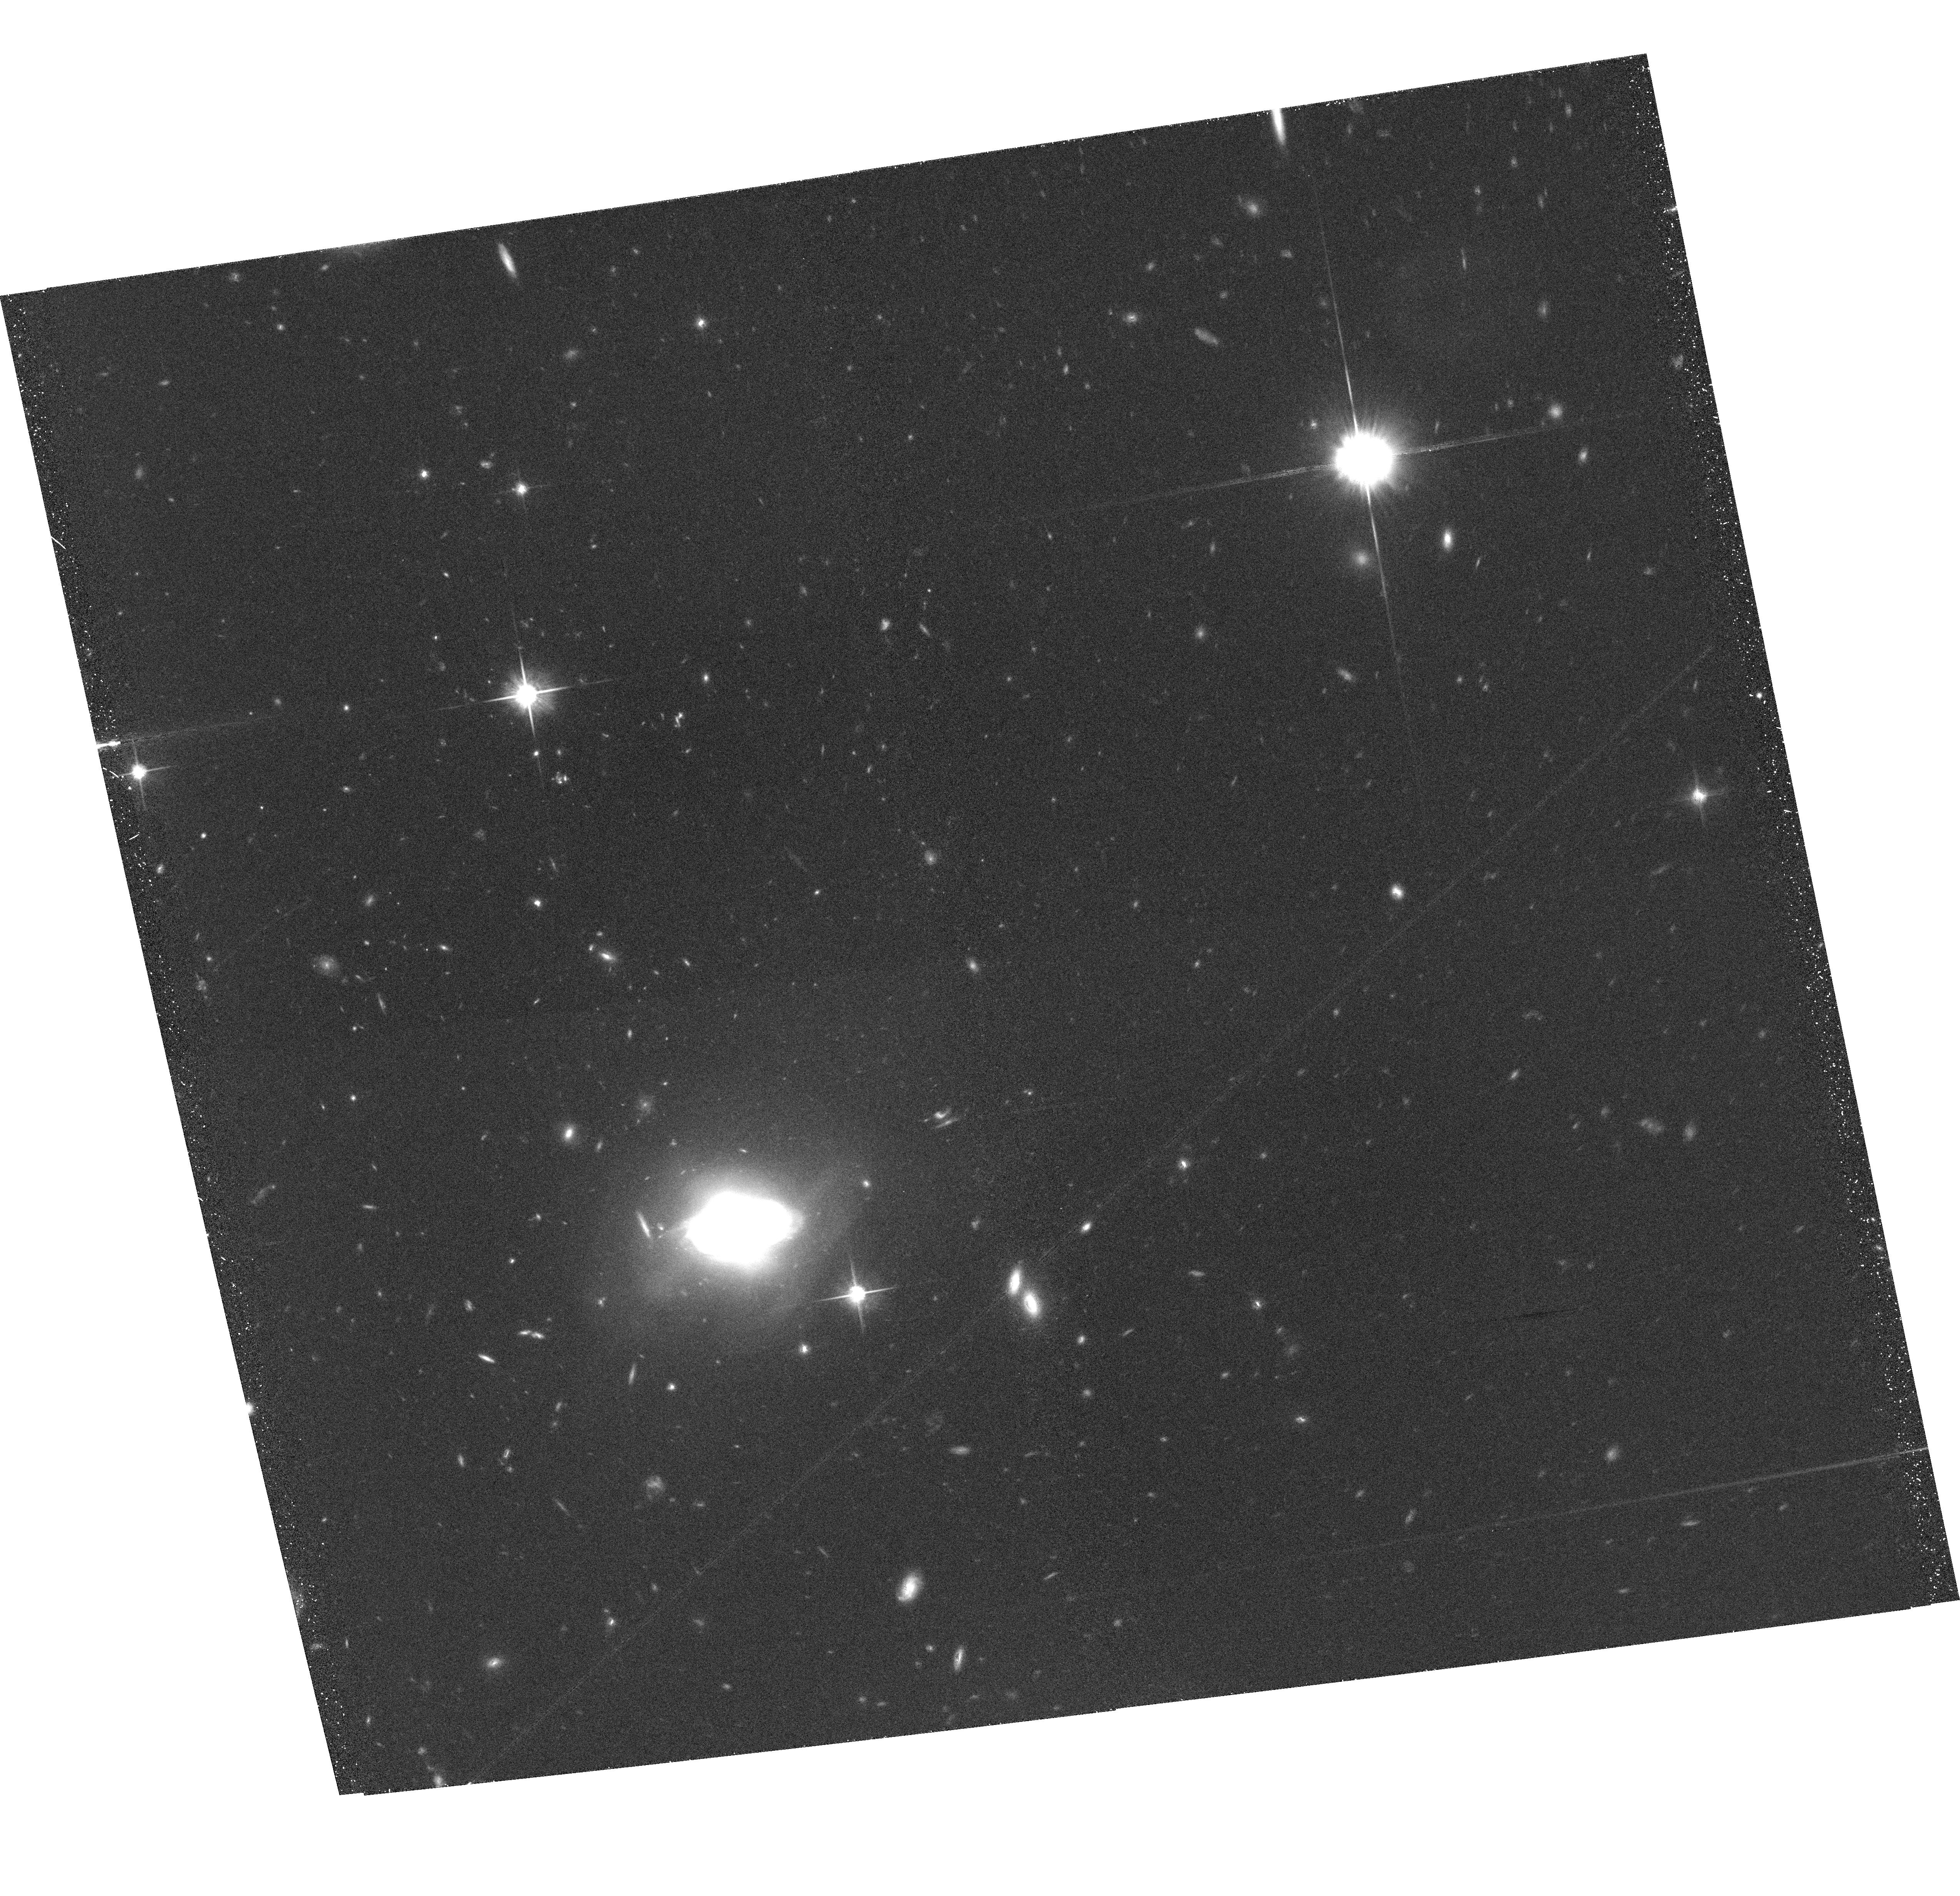
Target: COSMOS38-01. Instrument: ACS/WFC. Filter: F814W. Exposure: 34 min. Observation ID: hst_10092_1j_acs_wfc_f814w_j8xi1j

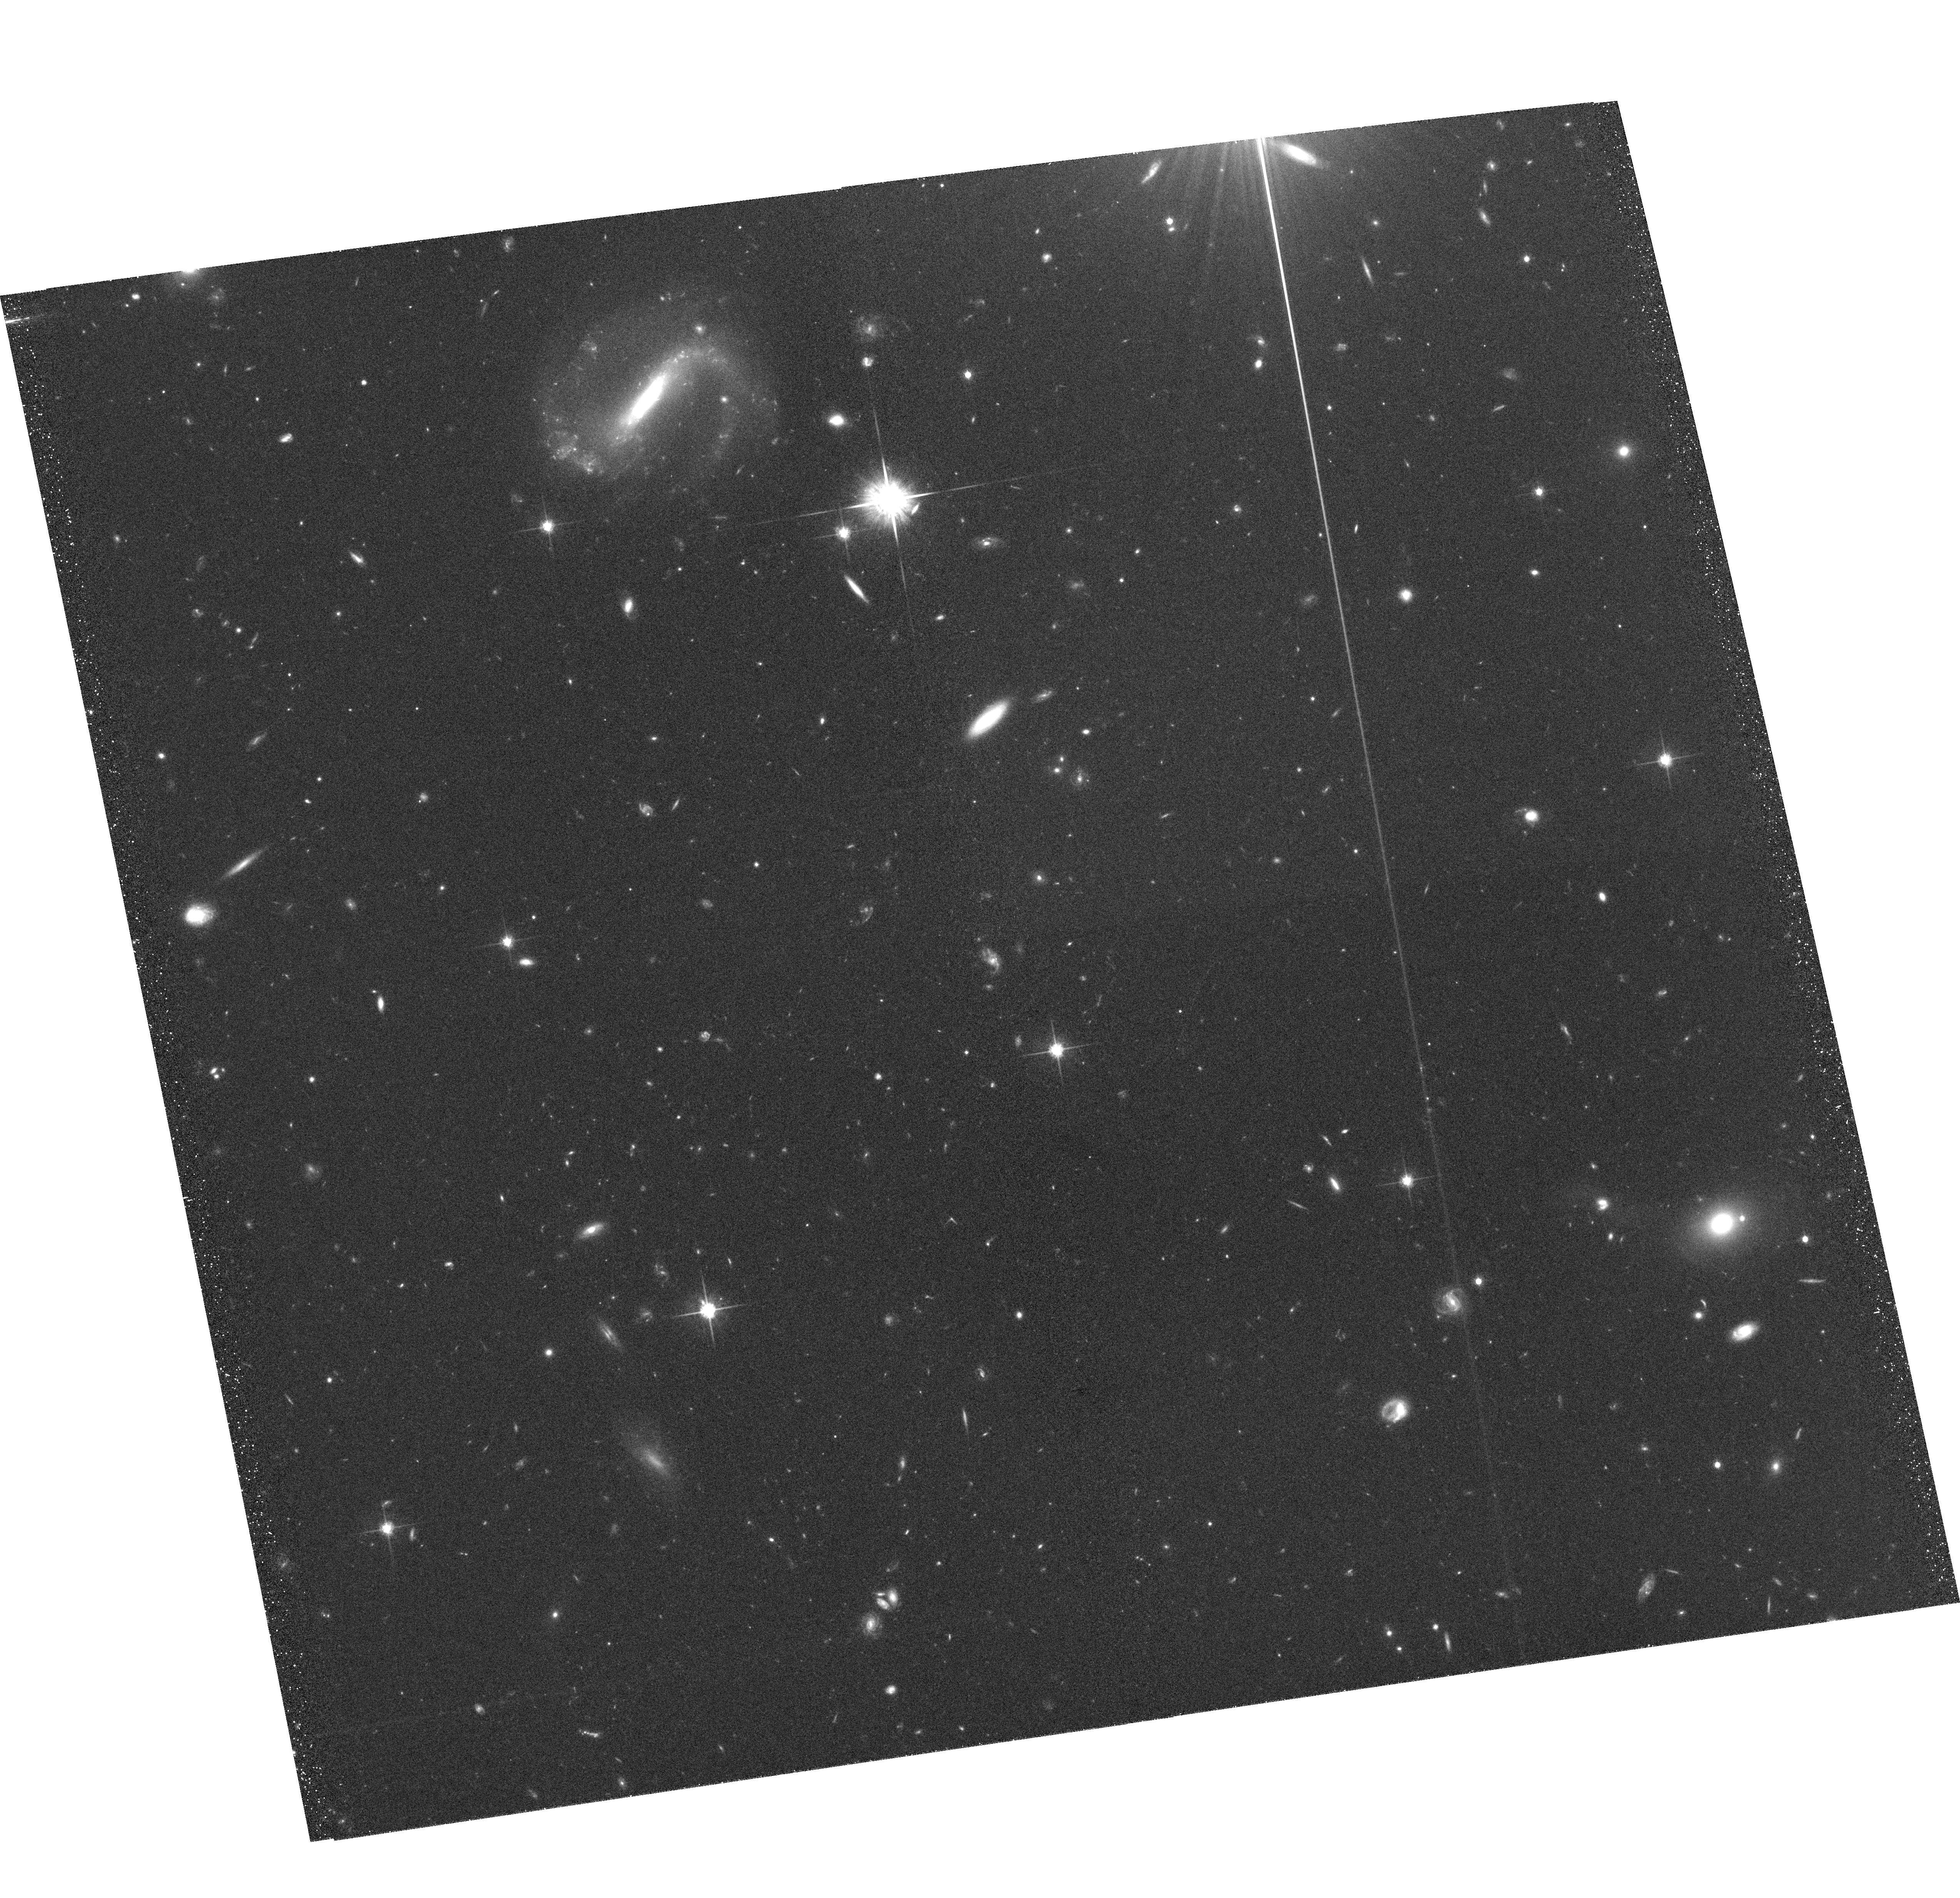
Target: COSMOS12-09. Instrument: ACS/WFC. Filter: F814W. Exposure: 34 min. Observation ID: hst_10092_4c_acs_wfc_f814w_j8xi4c

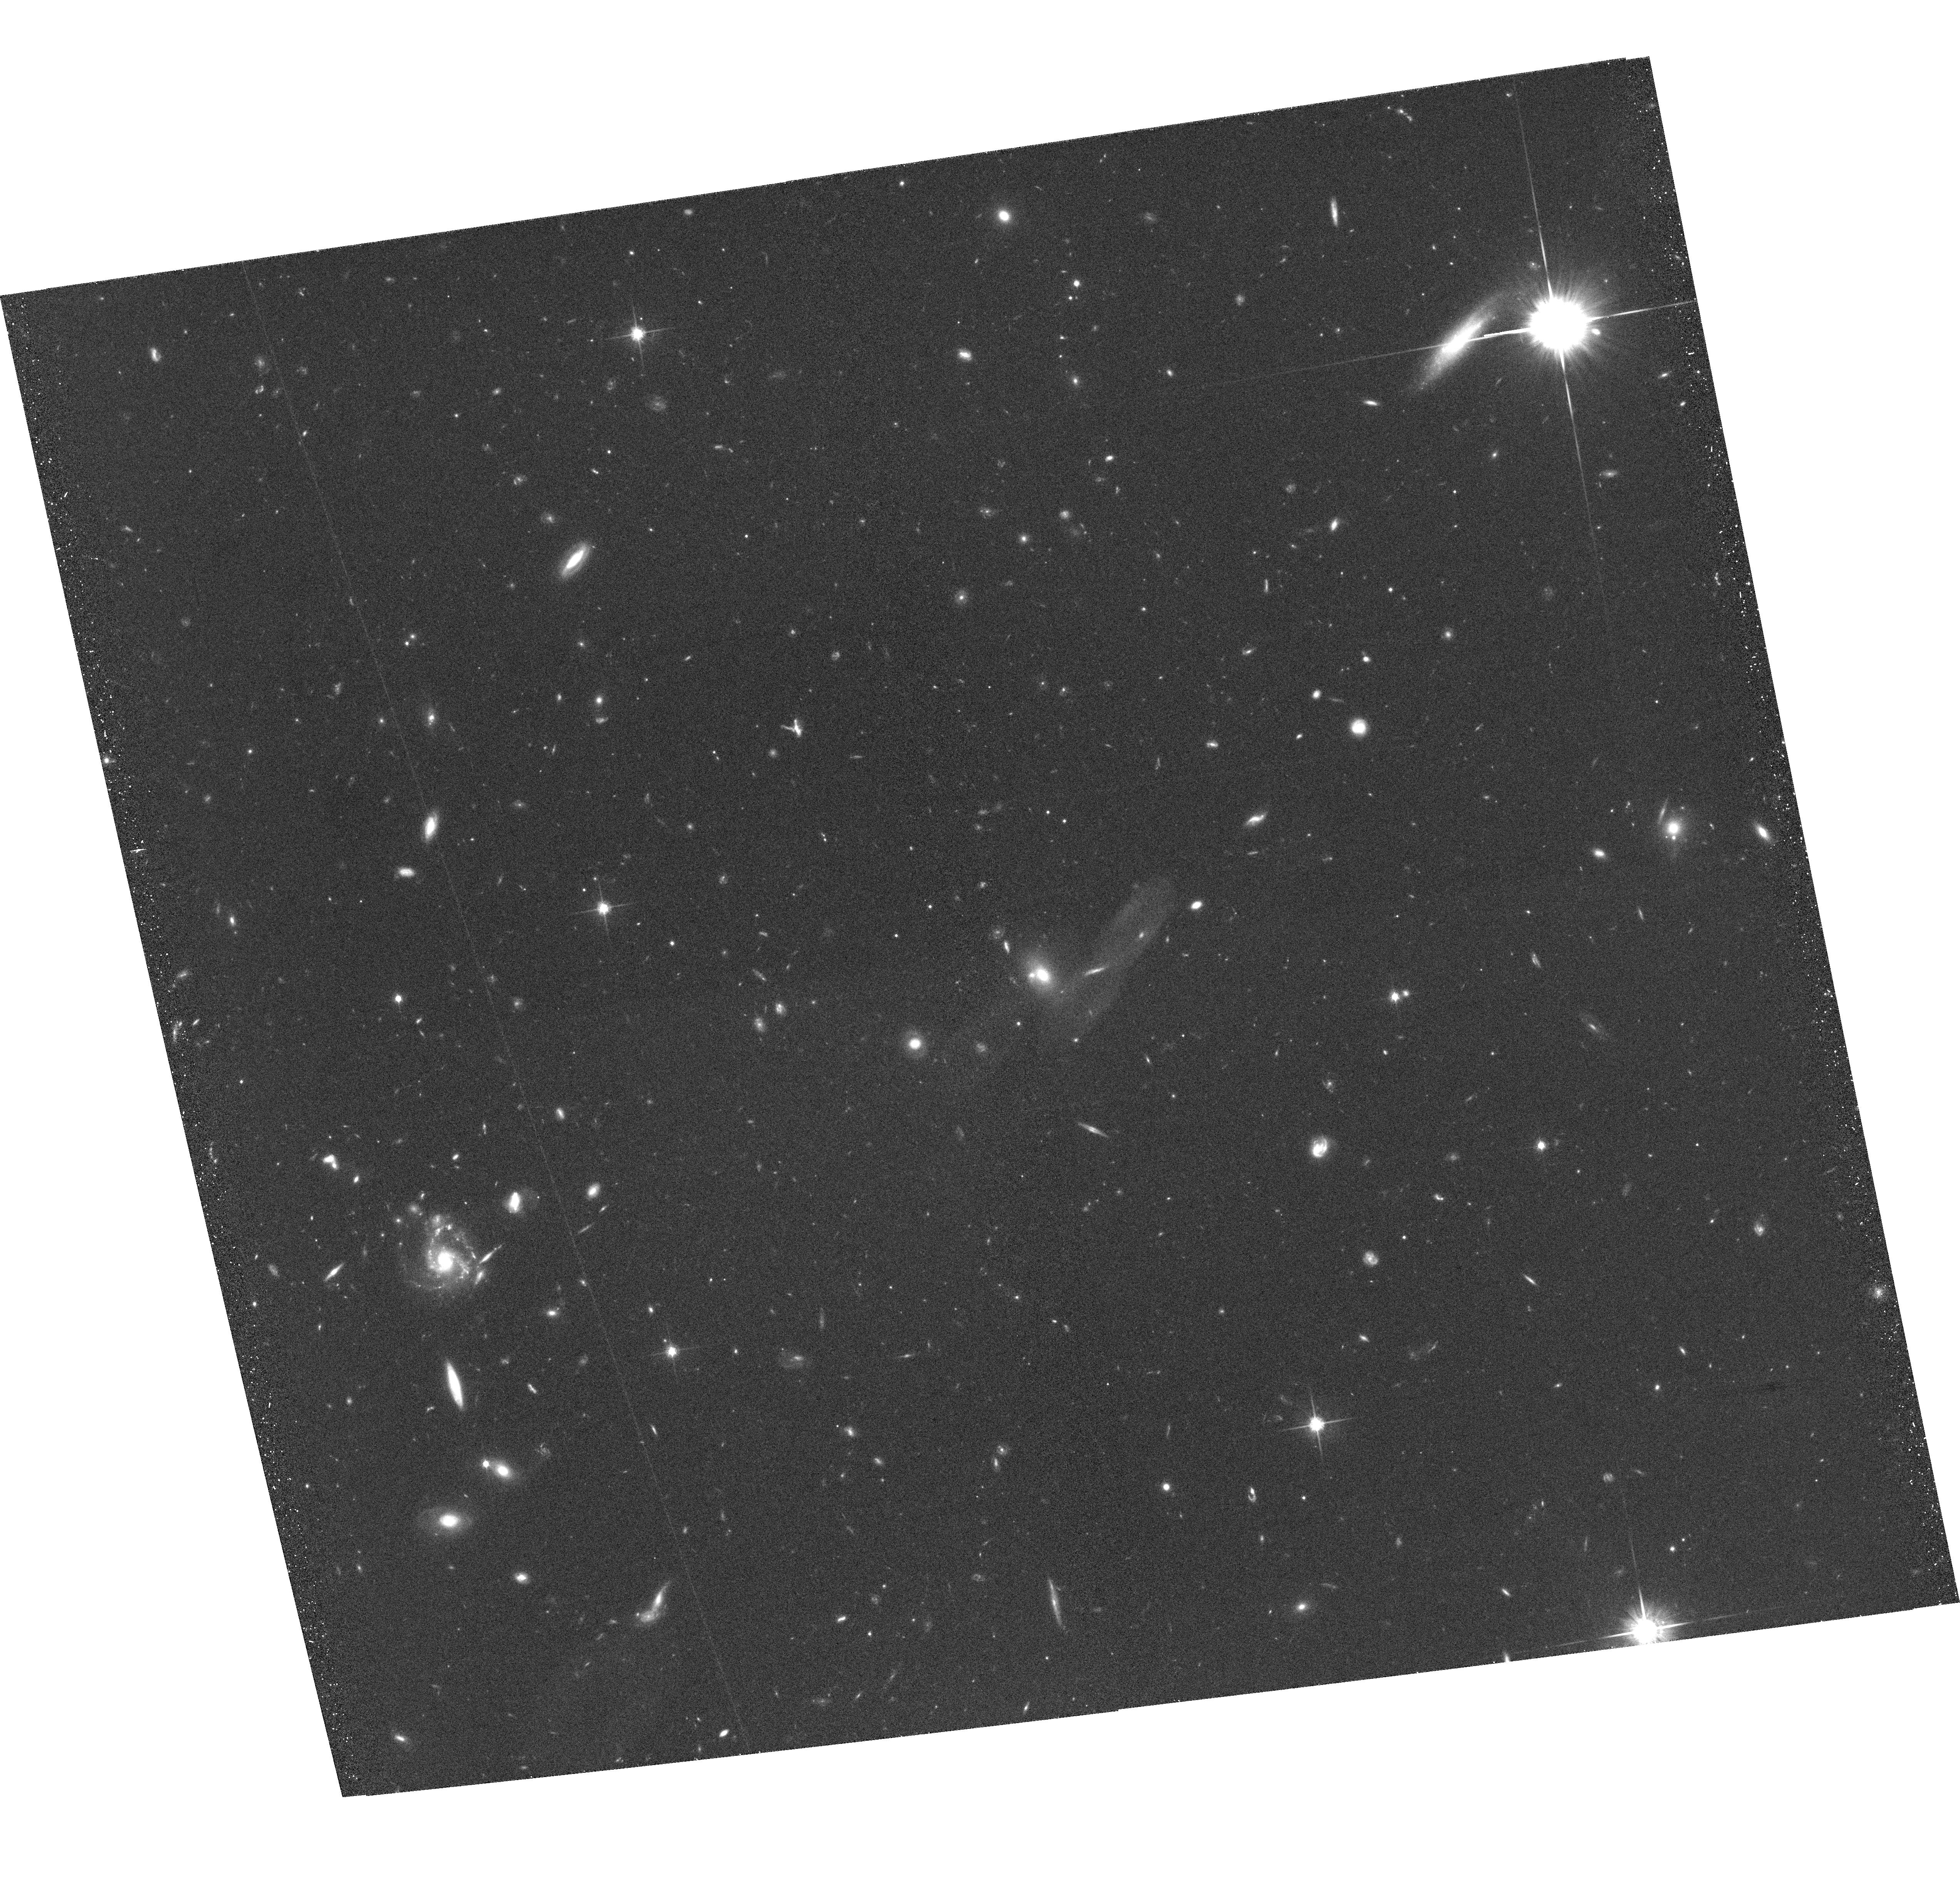
Target: COSMOS40-15. Instrument: ACS/WFC. Filter: F814W. Exposure: 42 min. Observation ID: hst_10092_9s_acs_wfc_f814w_j8xi9s

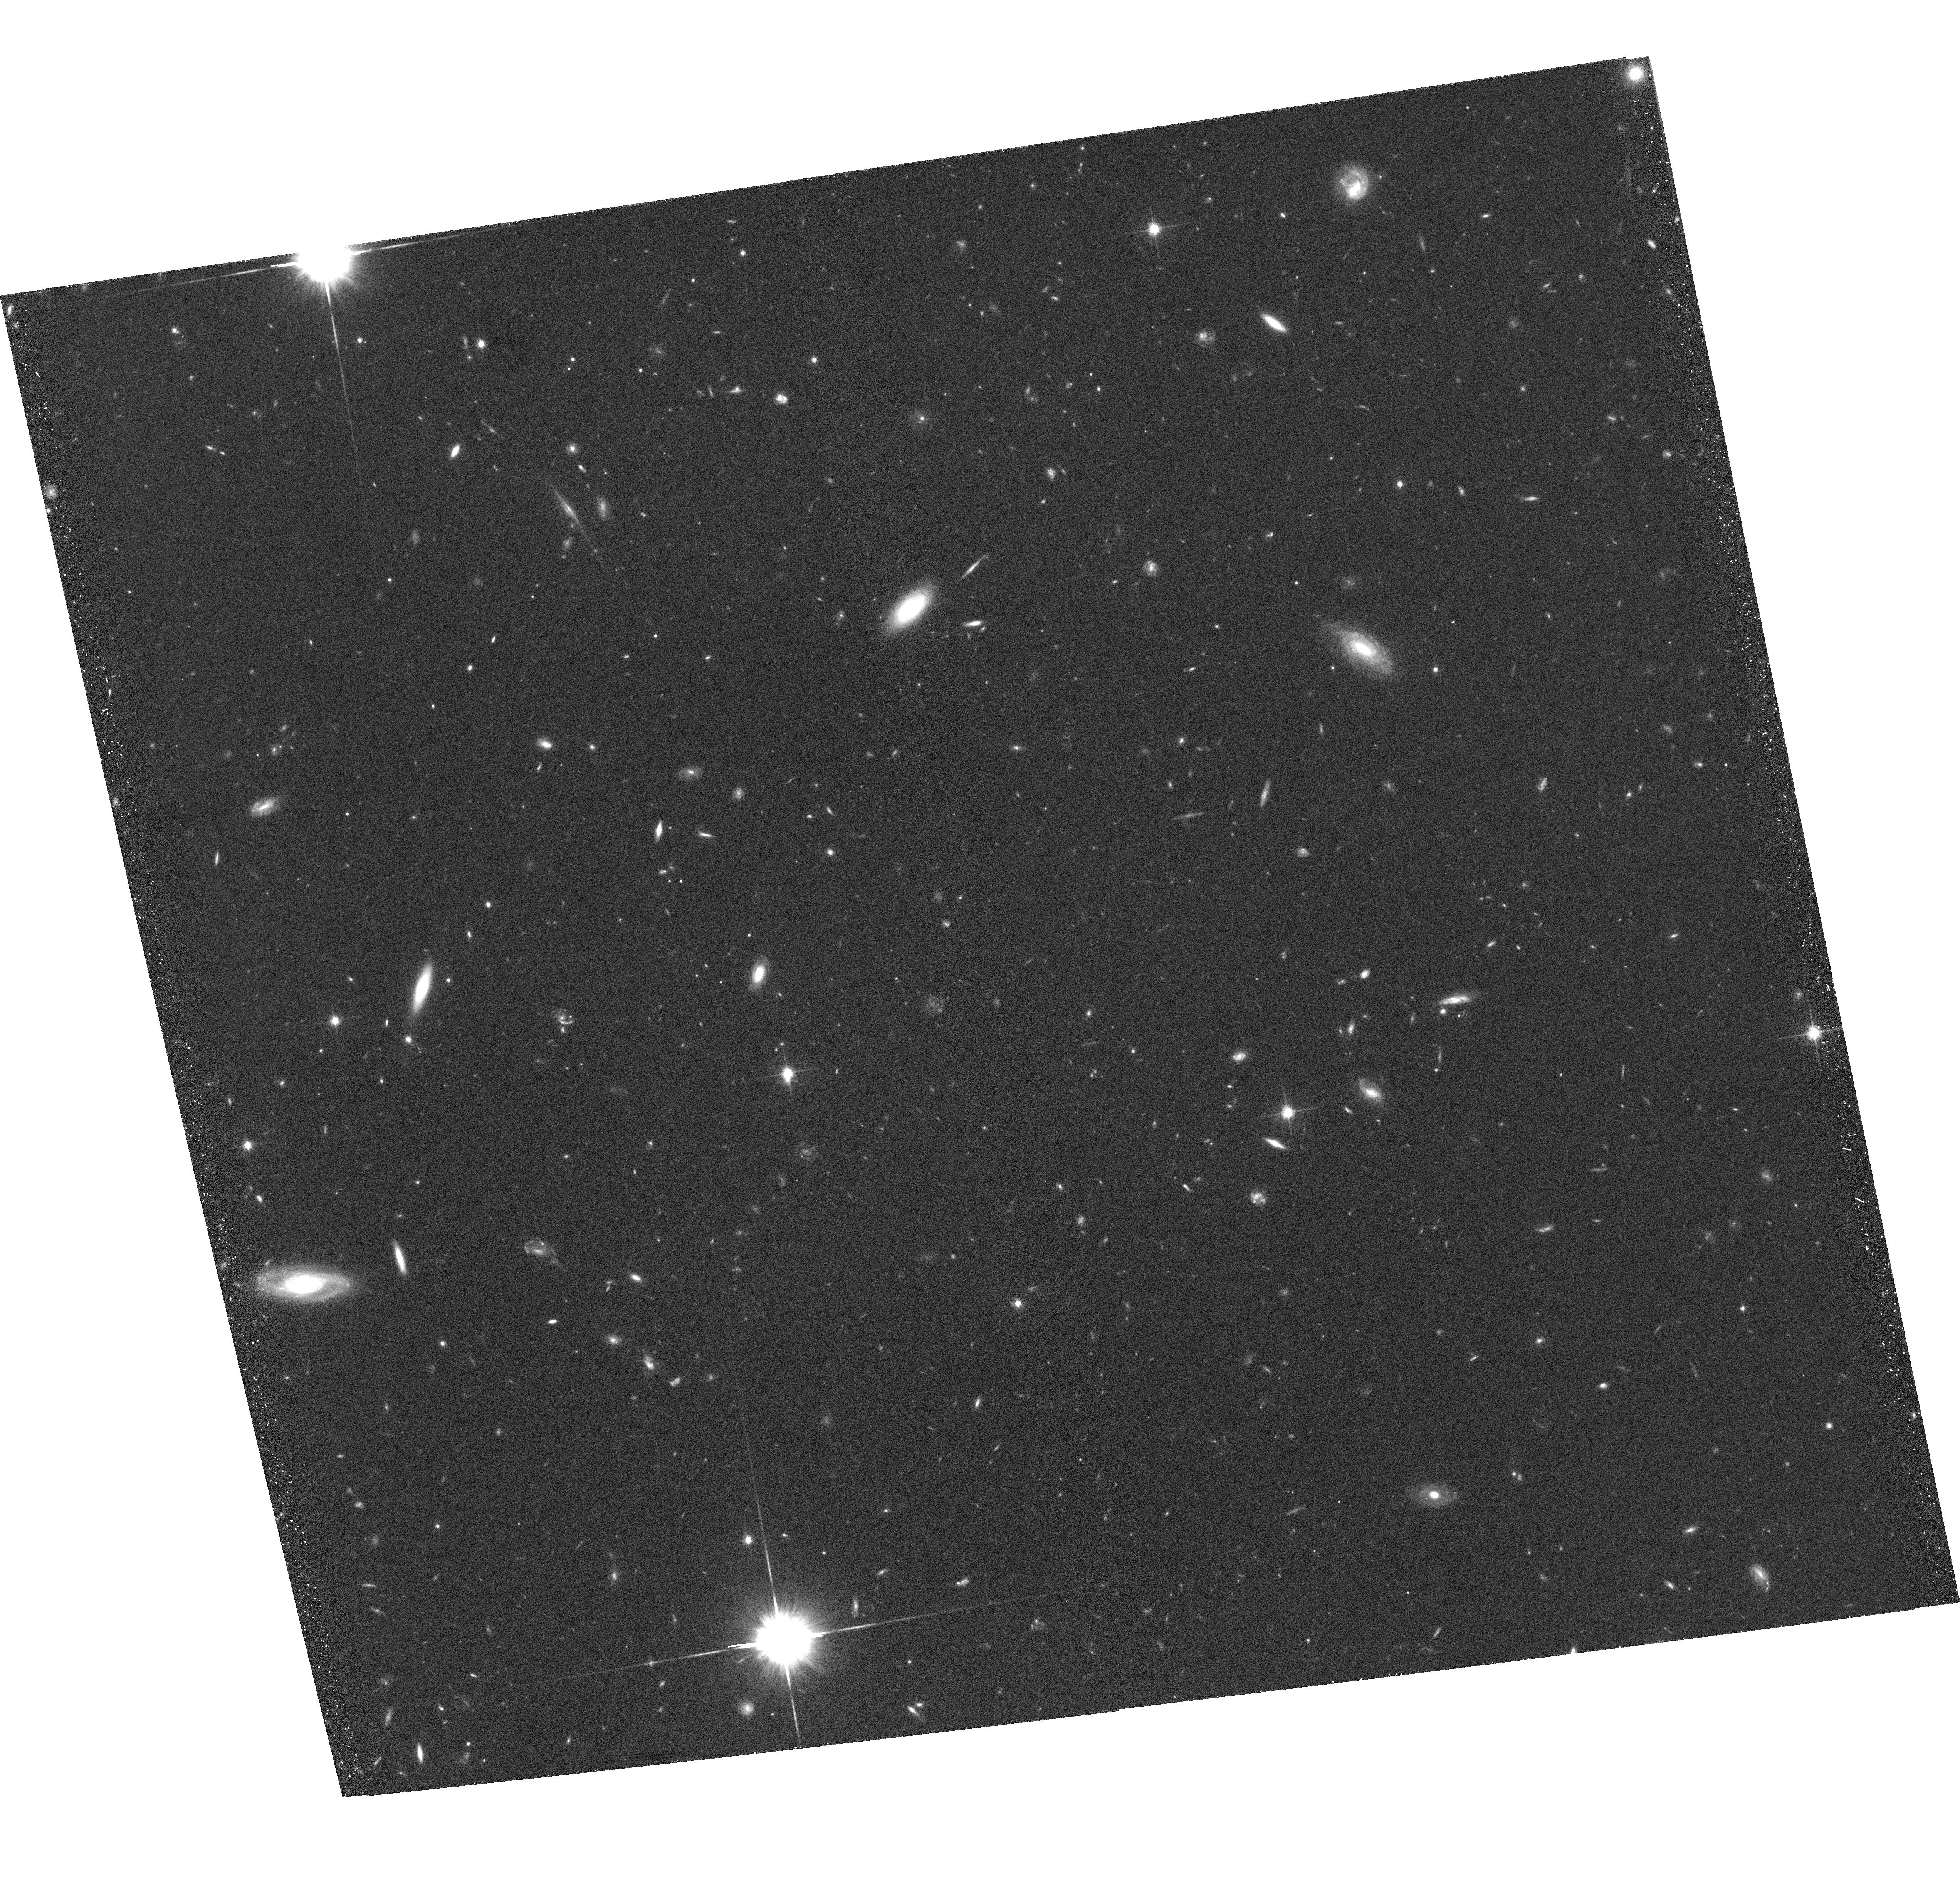
Target: COSMOS16-11. Instrument: ACS/WFC. Filter: F814W. Exposure: 34 min. Observation ID: hst_10092_5d_acs_wfc_f814w_j8xi5d

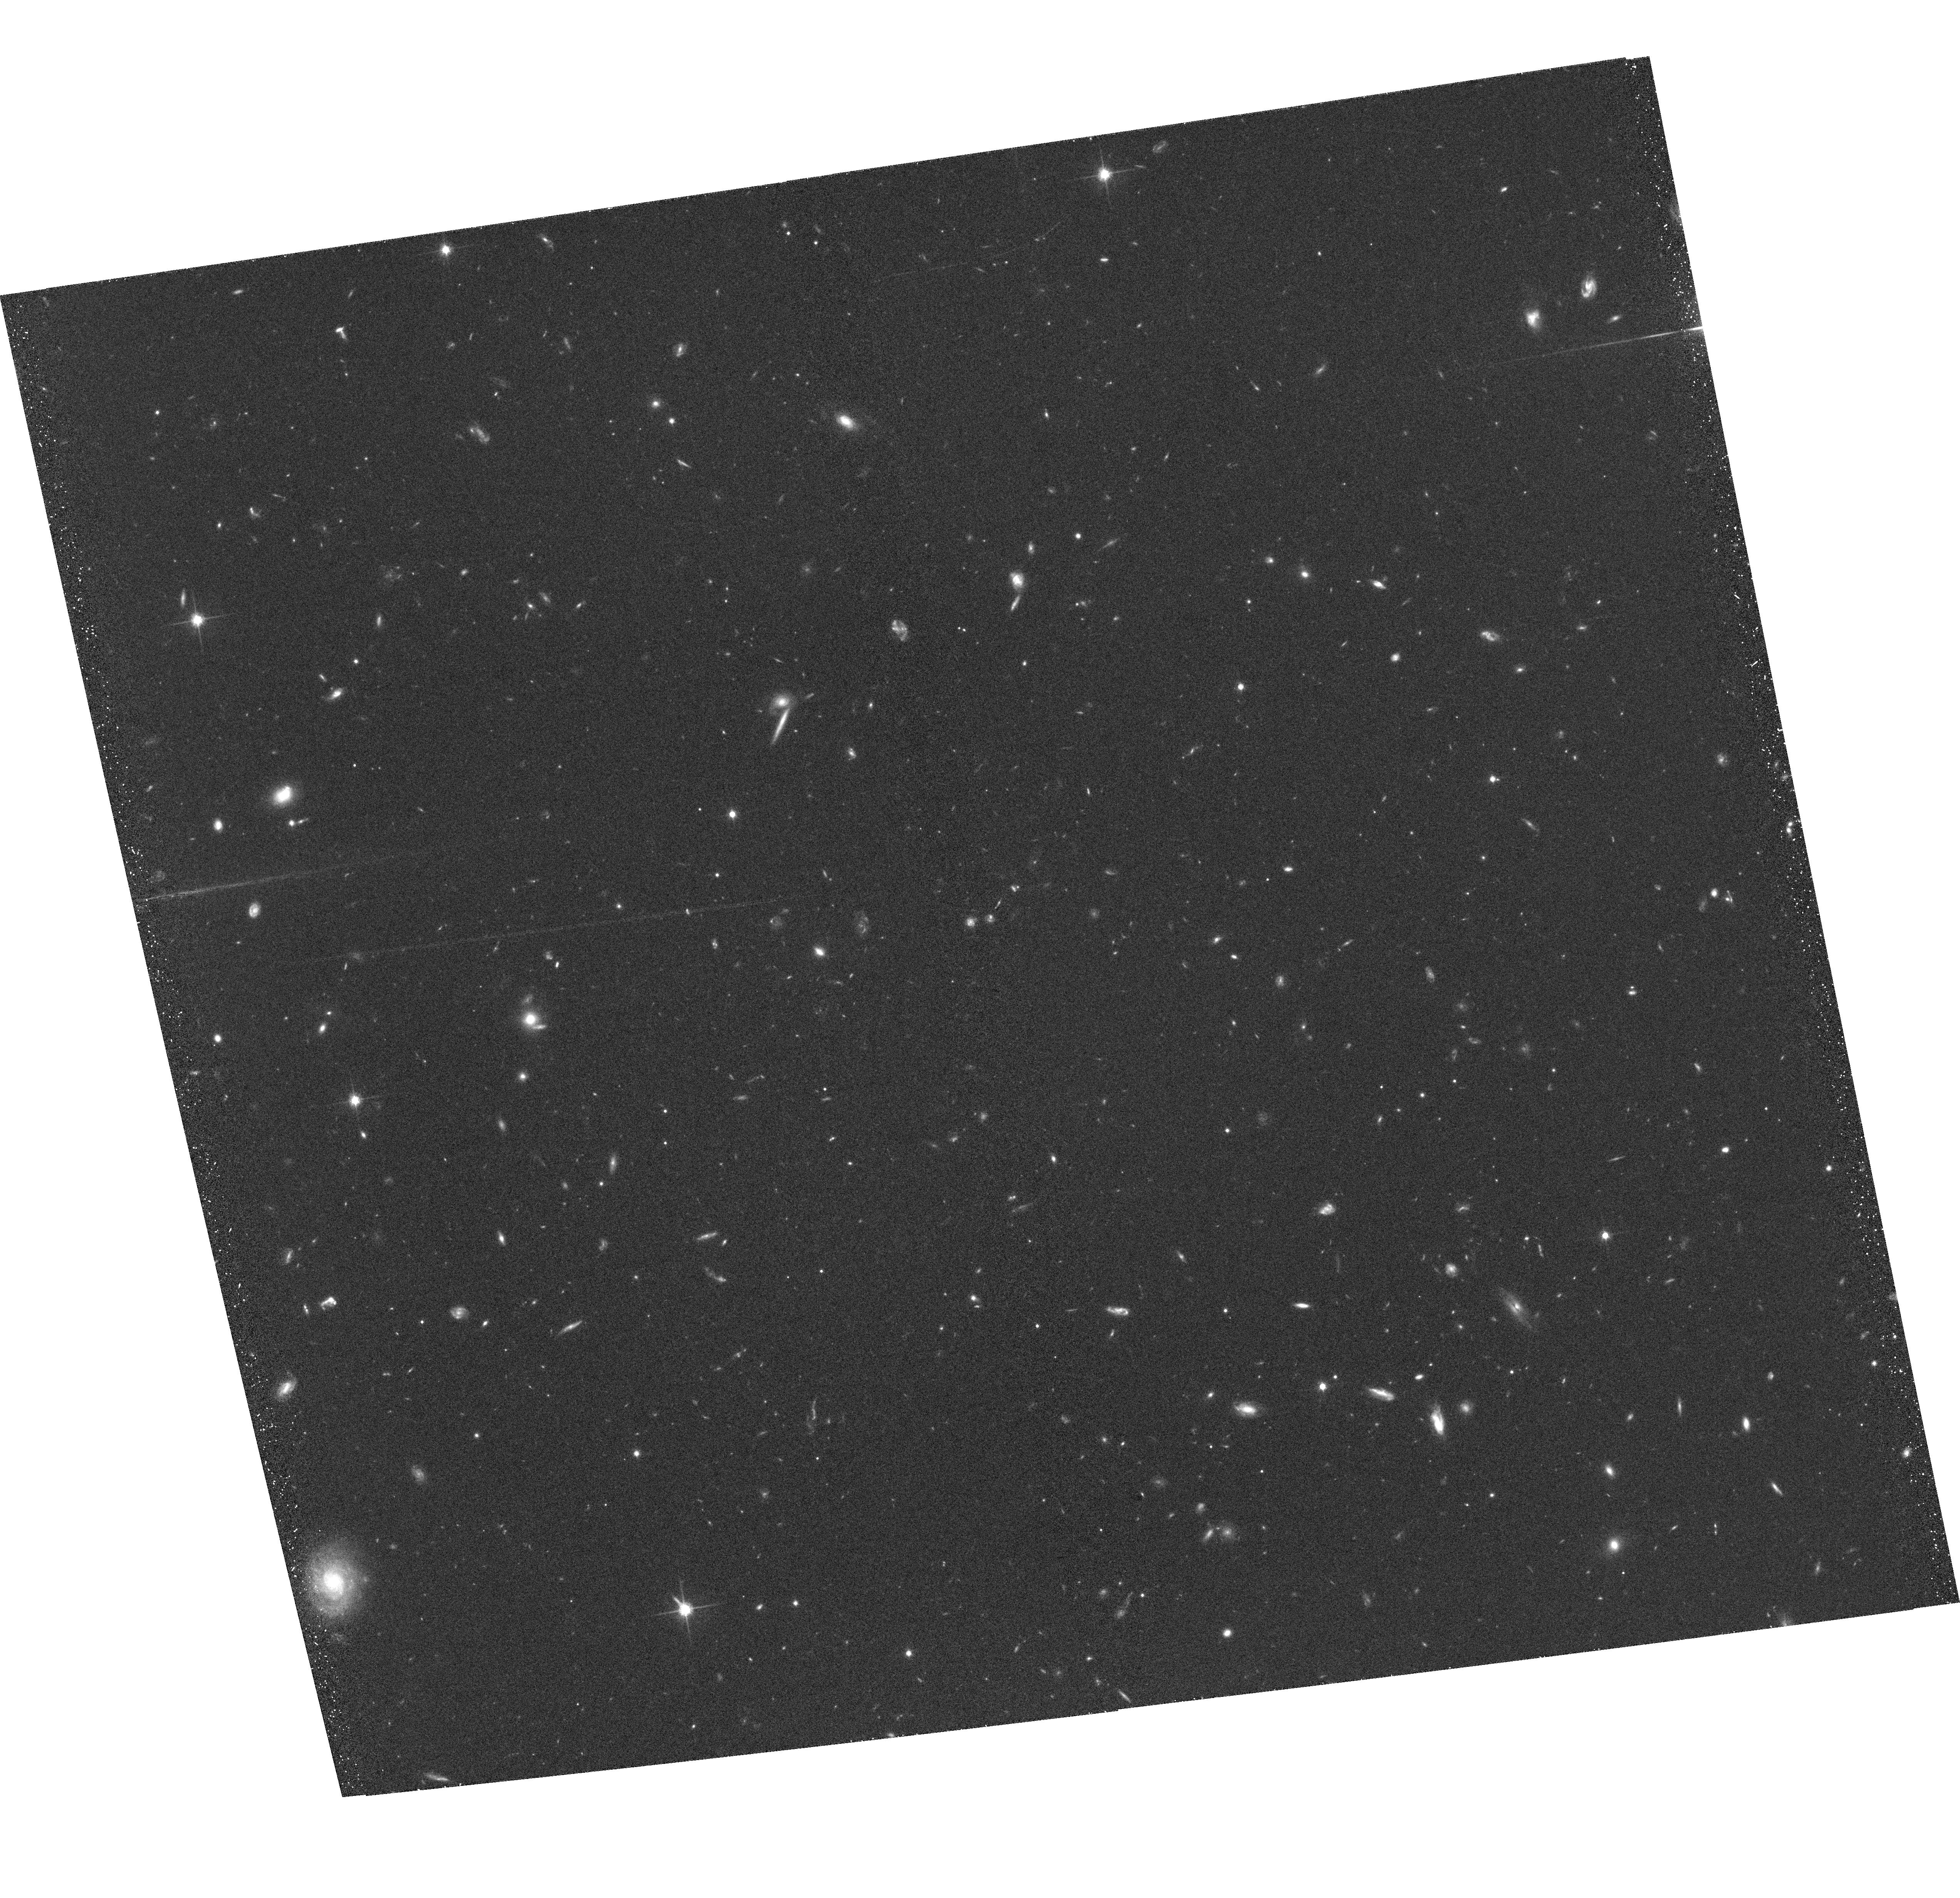
Target: COSMOS34-05. Instrument: ACS/WFC. Filter: F814W. Exposure: 34 min. Observation ID: hst_10092_7r_acs_wfc_f814w_j8xi7r

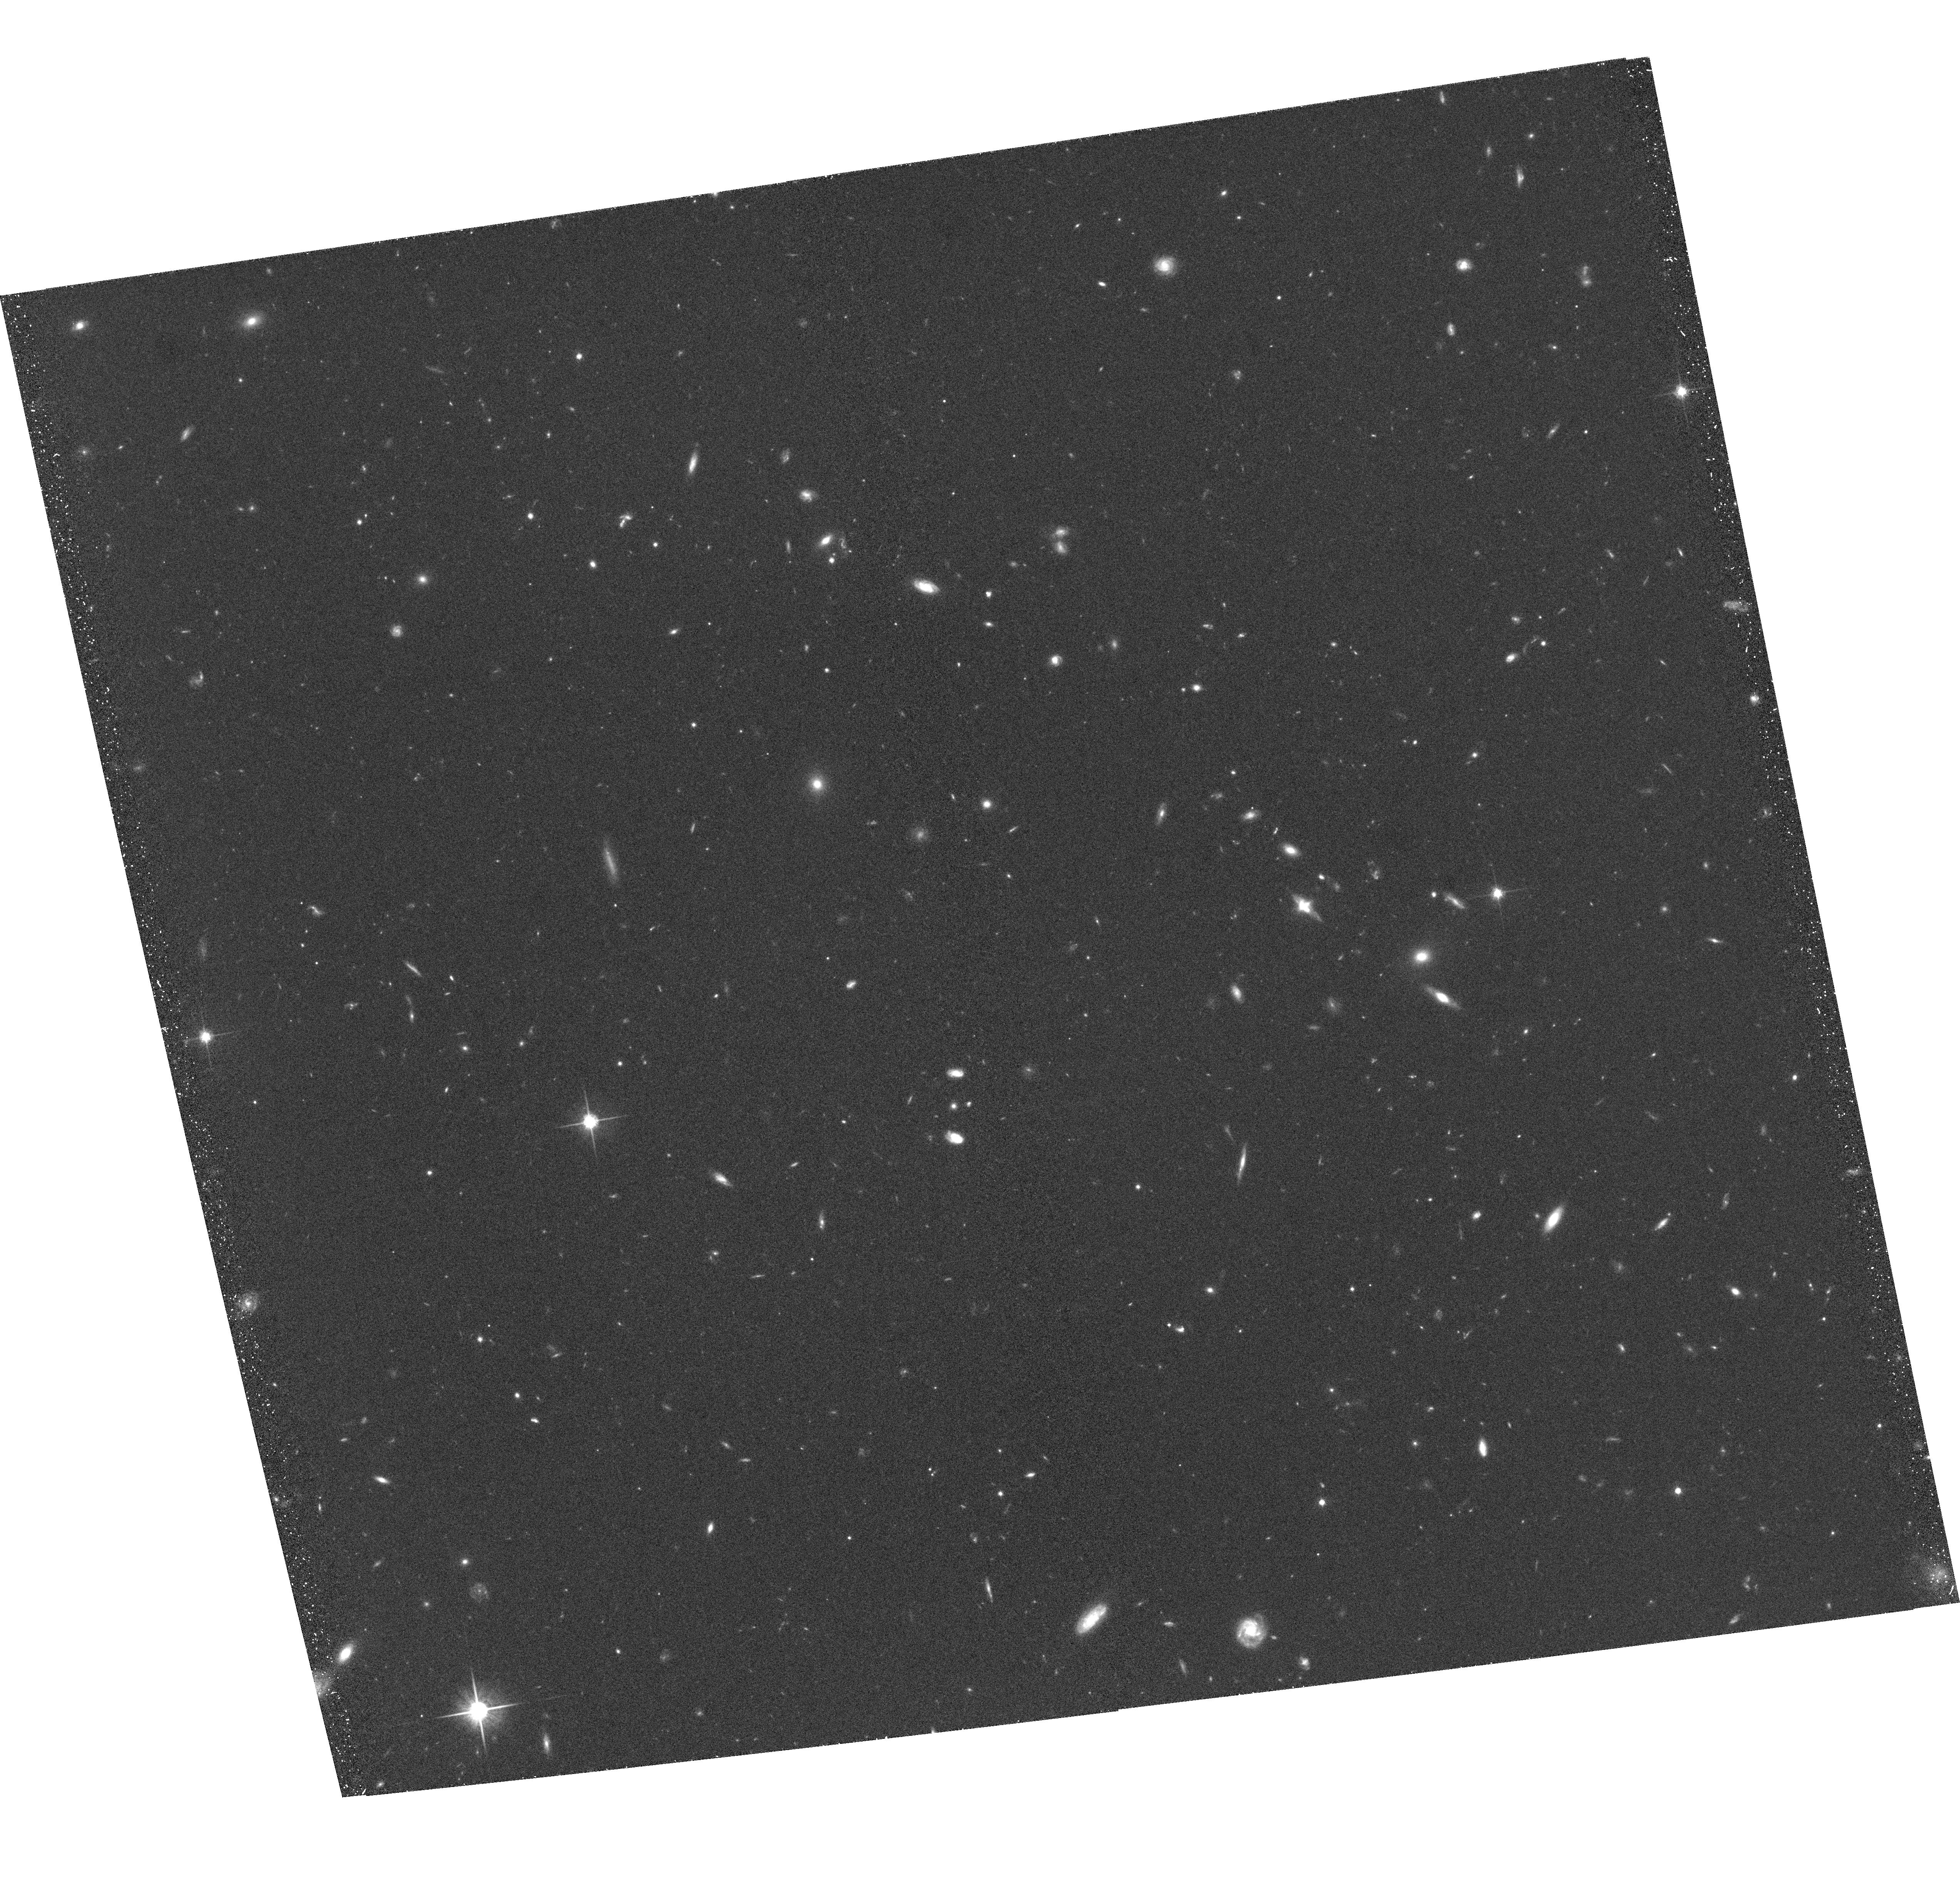
Target: COSMOS11-05. Instrument: ACS/WFC. Filter: F814W. Exposure: 34 min. Observation ID: hst_10092_3t_acs_wfc_f814w_j8xi3t

The COSMOS 2-Degree ACS Survey (PI: Scoville, Nicholas Z.)

We will undertake a 2 square degree imaging survey (Cosmic Evolution Survey -- COSMOS) with ACS in the I (F814W) band of the VIMOS equatorial field. This wide field survey is essential to understand the interplay between Large Scale Structure (LSS) evolution and the formation of galaxies, dark matter and AGNs and is the one region of parameter space completely unexplored at present by HST. The equatorial field was selected for its accessibility to all ground-based telescopes and low IR background and because it will eventually contain ~100, 000 galaxy spectra from the VLT-VIMOS instrument. The imaging will detect over 2 million objects with I> 27 mag (AB, 10 sigma), over 35, 000 Lyman Break Galaxies (LBGs) and extremely red galaxies out to z ~ 5. COSMOS is the only HST project specifically designed to probe the formation and evolution of structures ranging from galaxies up to Coma-size clusters in the epoch of peak galaxy, AGN, star and cluster formation (z ~0.5 to 3). The size of the largest structures necessitate the 2 degree field. Our team is committed to the assembly of several public ancillary datasets including the optical spectra, deep XMM and VLA imaging, ground-based optical/IR imaging, UV imaging from GALEX and IR data from SIRTF. Combining the full-spectrum multiwavelength imaging and spectroscopic coverage with ACS sub-kpc resolution, COSMOS will be Hubble's ultimate legacy for understanding the evolution of both the visible and dark universe.